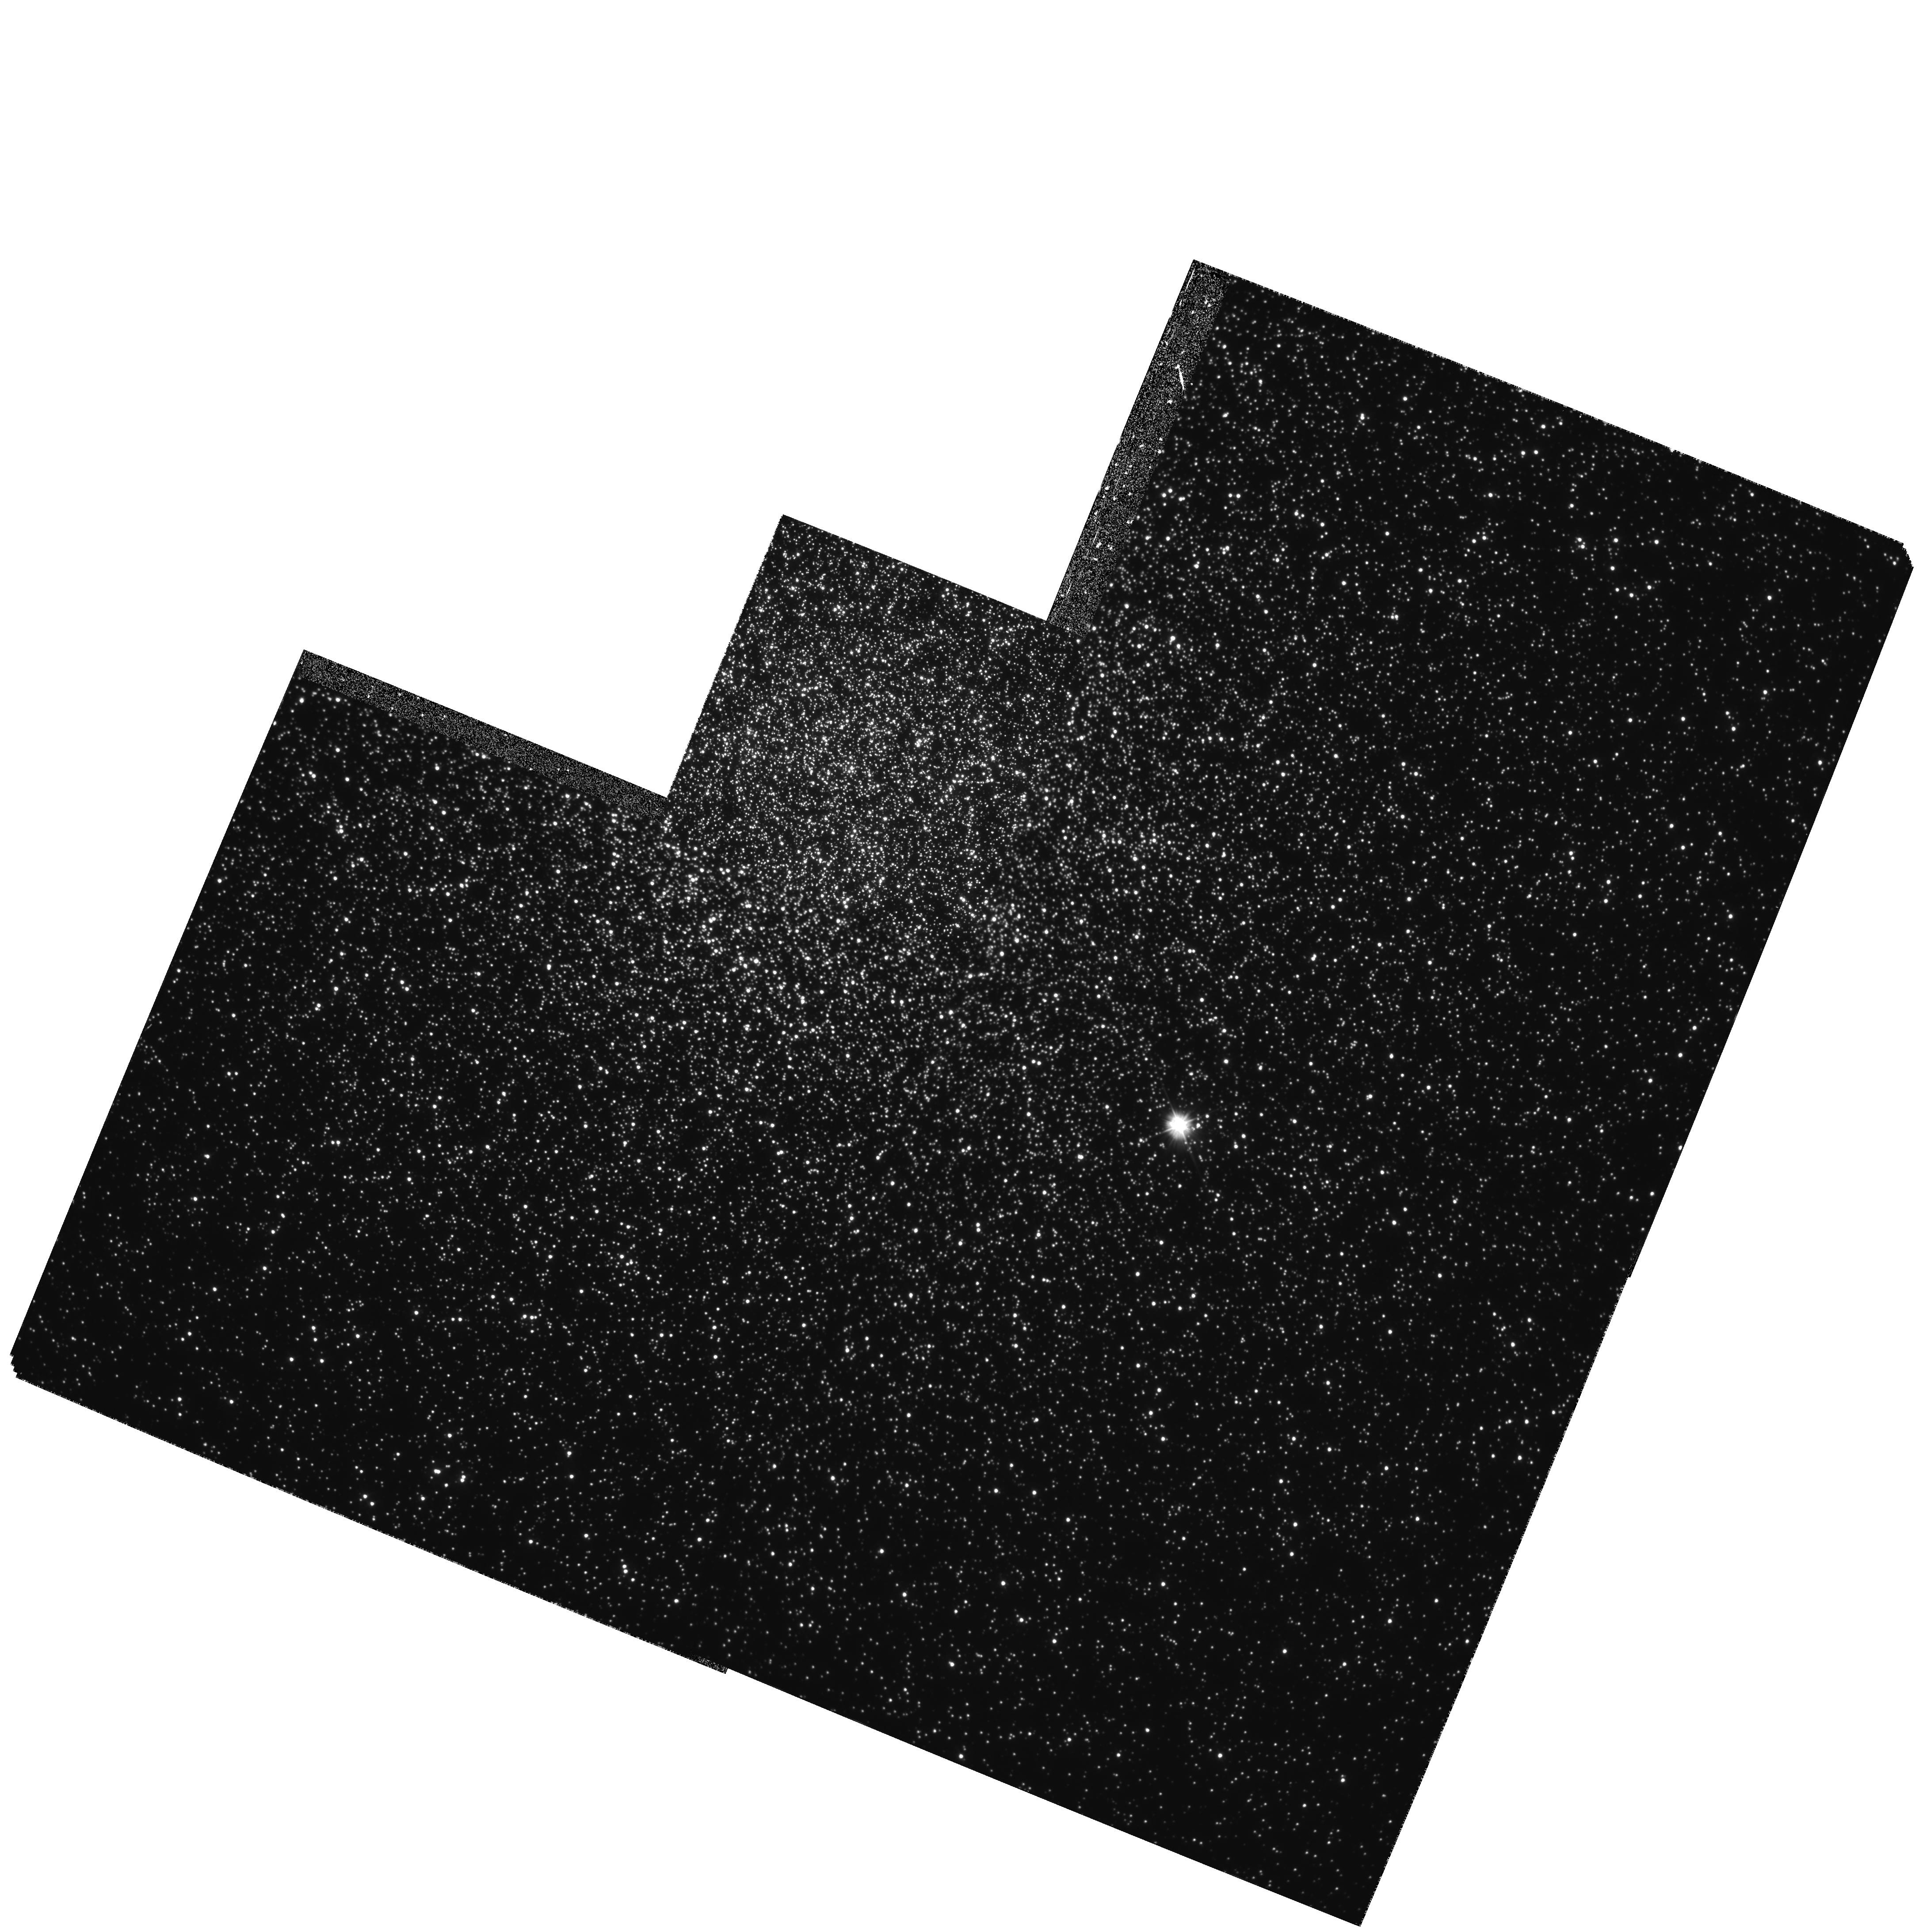
Target: NGC104. Instrument: WFPC2/PC. Filter: F300W. Exposure: 1.5 h. Observation ID: hst_5912_02_wfpc2_pc_f300w_u2ty02

PRECISE ASTROMETRY IN THE CORE OF THE GLOBULAR CLUSTER 47 TUC: A COMPLETE CENSUS OF HIGH-VELOCITY STARS (PI: Meylan, Georges)

Binary stars play an essential role during the late phases of the dynamical evolution of a globular cluster. They transfer energy to passing stars, and so can strongly influence the cluster evolution - enough to delay, halt, and even reverse core collapse. Hard binaries are known to exist in cluster cores, e.g., in the form of millisecond pulsars. The presence of hard binaries may also be revealed by searching for the by- products of close encounters: high-velocity stars. Two such stars were serendipitously discovered in the core of 47 Tuc by Meylan et al. (1991), and similar stars have since been detected by Pryor et al. (1994). This represents the limit of the radial velocity data which can be obtained from the ground. If more progress is to be made in the search for high- velocity stars in 47 Tuc it must be made by obtaining proper motions - a task for which only HST is suitable. We propose to use WFPC2 to obtain deep U (F300W) images of the core of 47 Tuc at three different epochs over two years. This will allow us to measure differential proper motions to a 1 sigma limit of 0.23 mas/yr - this corresponds to a 5 sigma detection of all stars with velocities greater than 22 km/s. The choice of F300W will allow stars to be measured over the whole color-magnitude diagram - from the red-giant branch to well down the main sequence. Such a complete census will provide unique constraints on relaxation processes, collision and ejection rates, and velocity distributions.